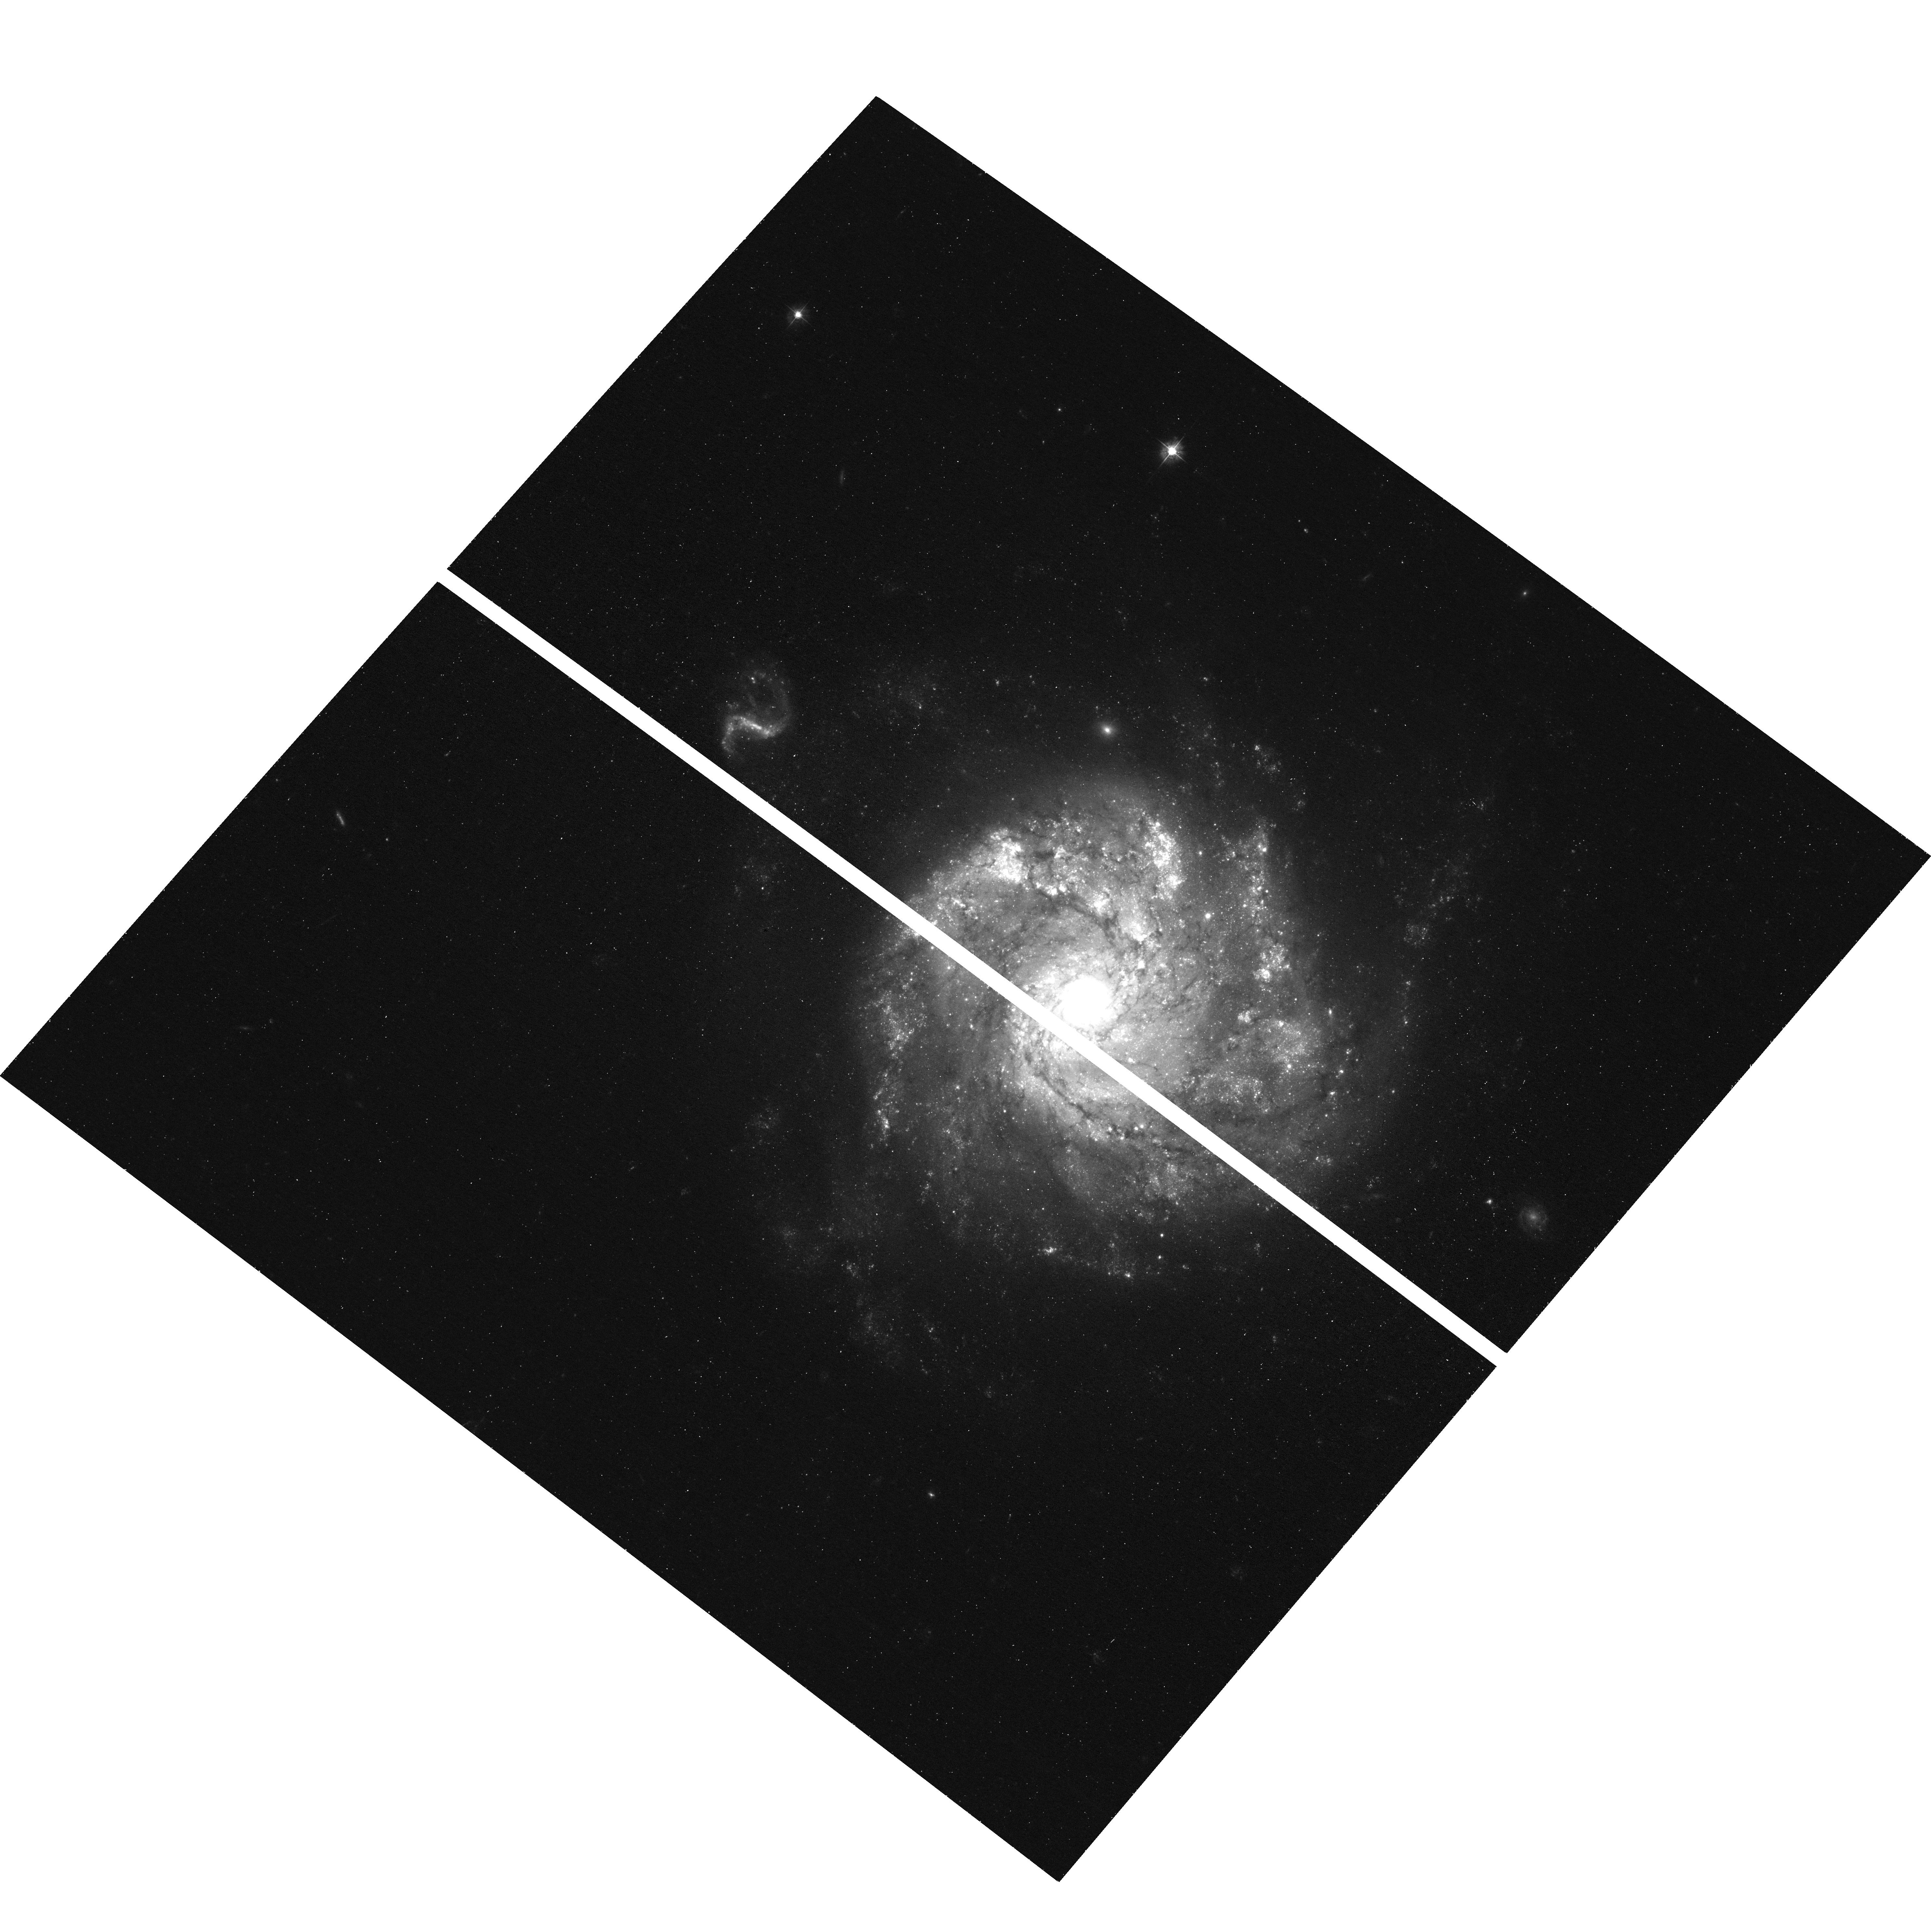
Target: SN-2012Z. Instrument: ACS/WFC. Filter: F435W. Exposure: 38 min. Observation ID: hst_17907_02_acs_wfc_f435w_jfjg02

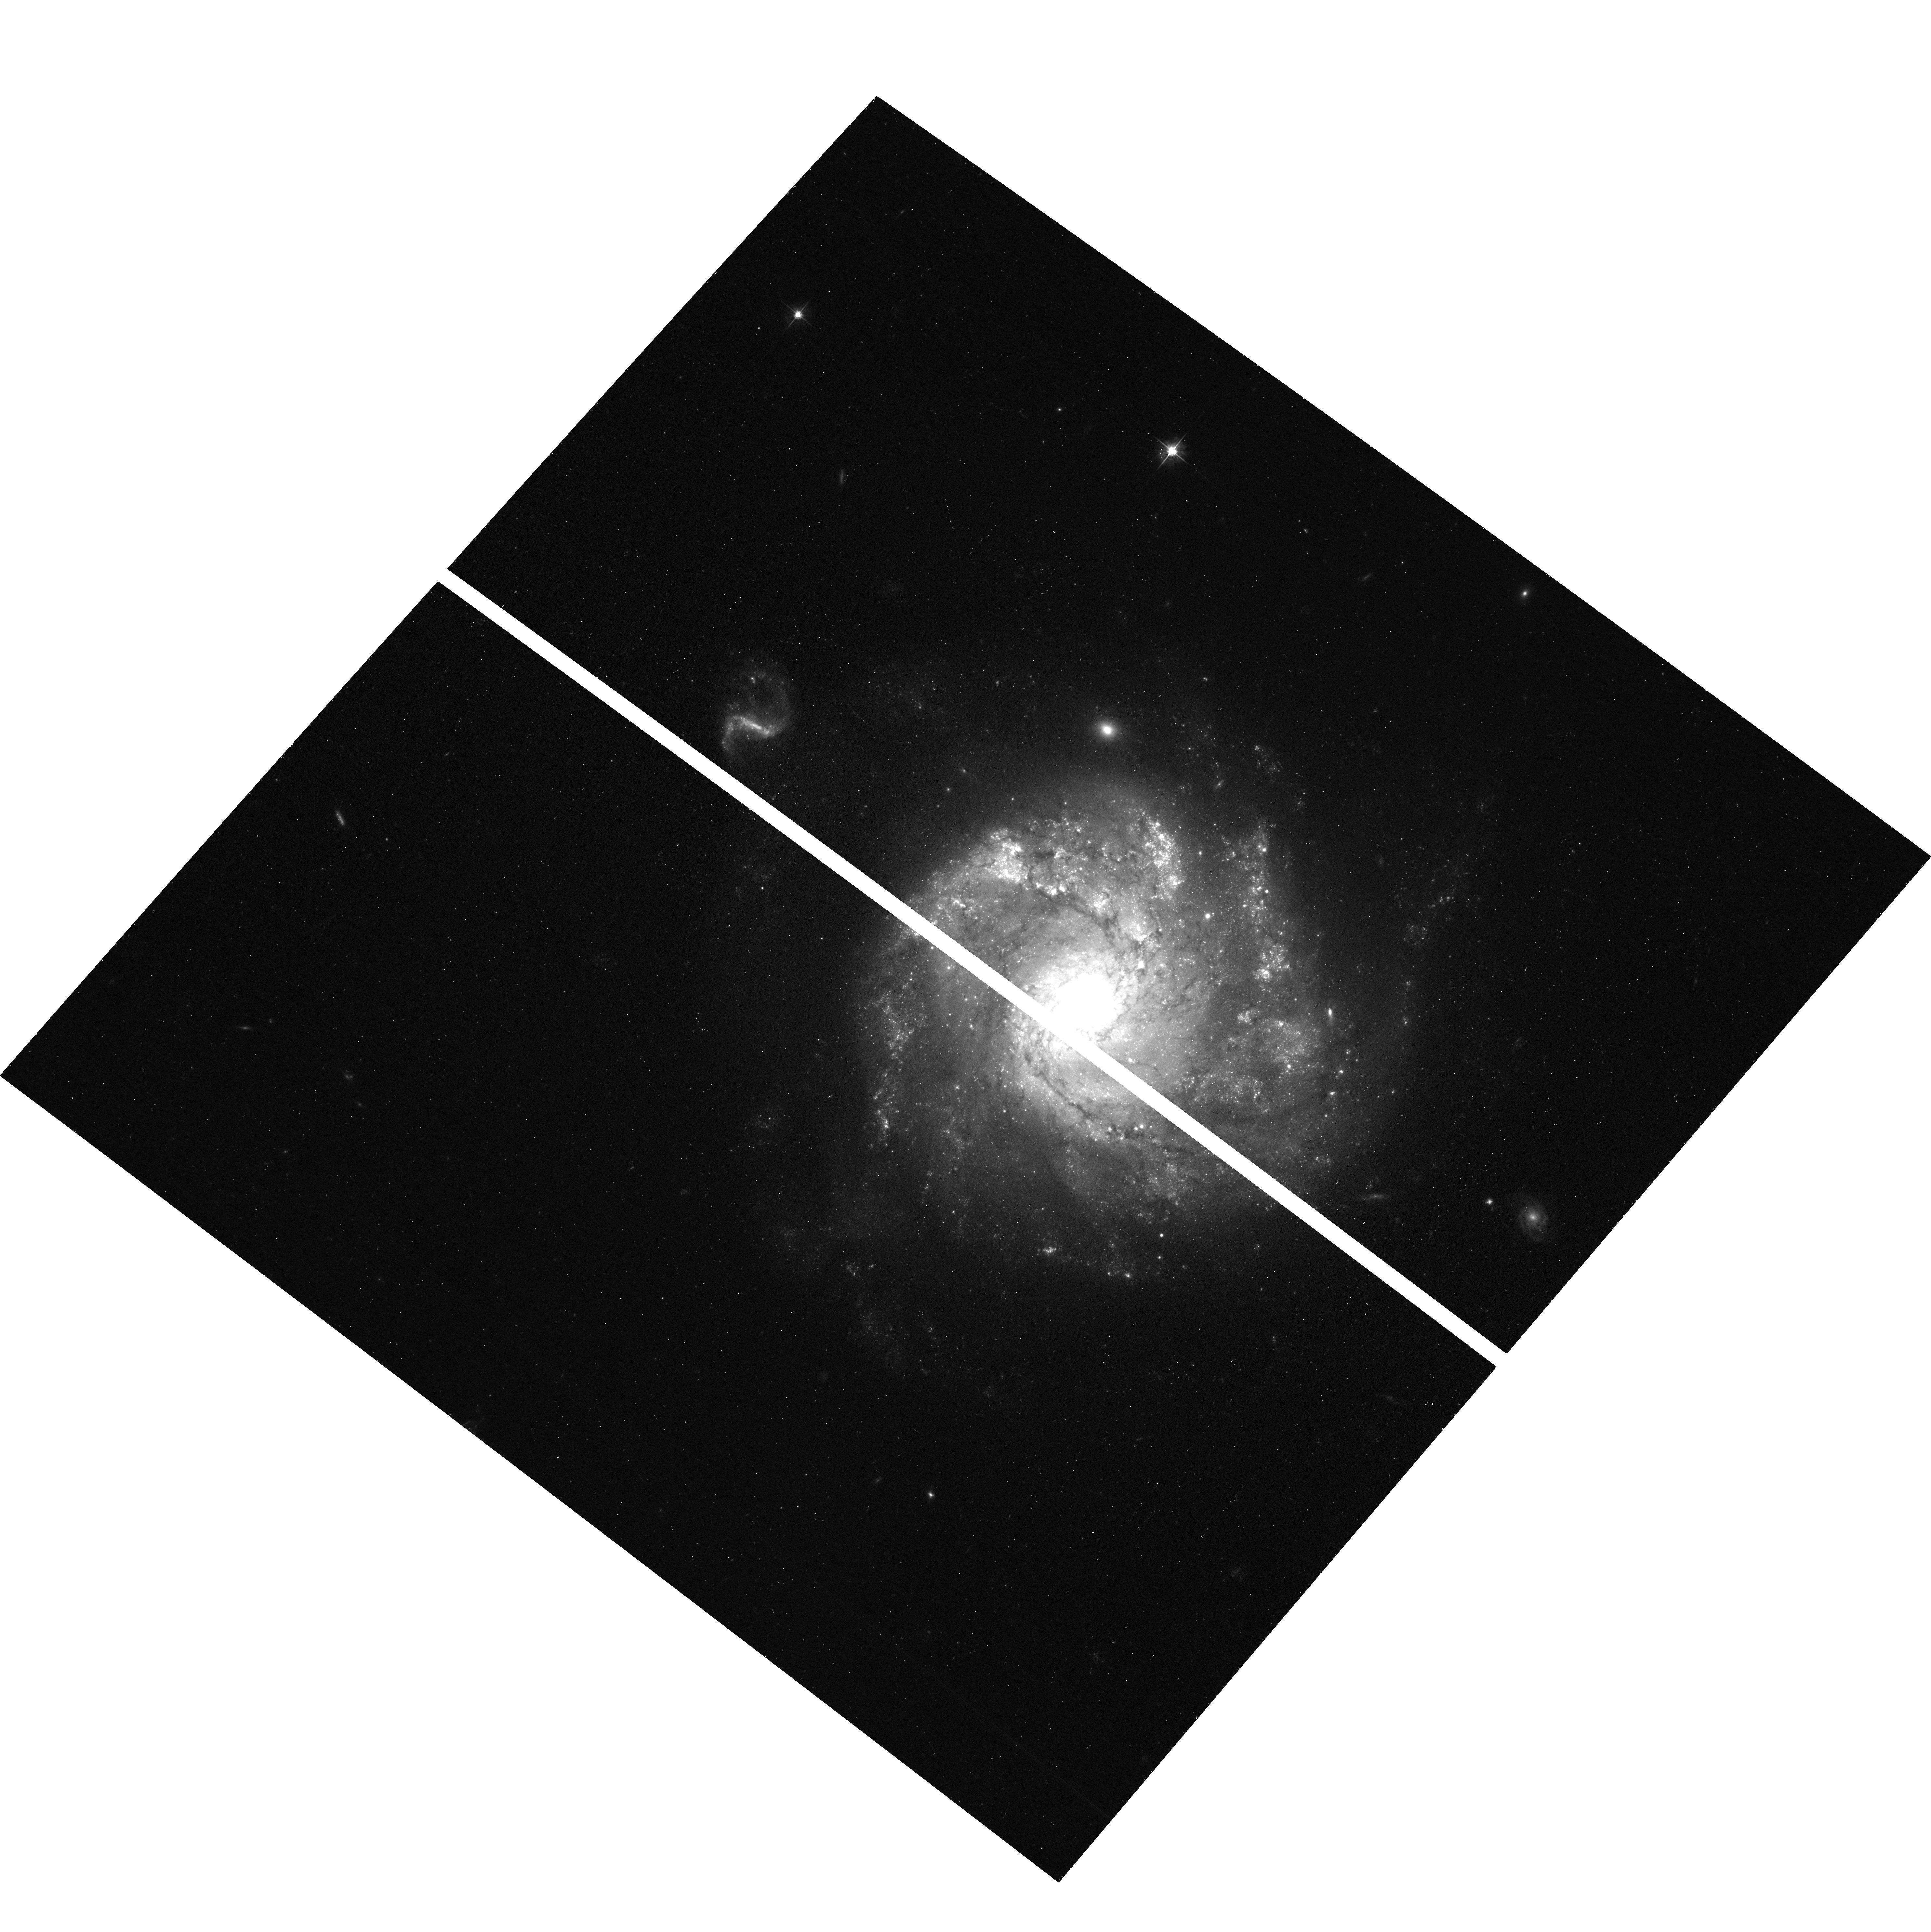
Target: SN-2012Z. Instrument: ACS/WFC. Filter: F555W. Exposure: 38 min. Observation ID: hst_17907_04_acs_wfc_f555w_jfjg04

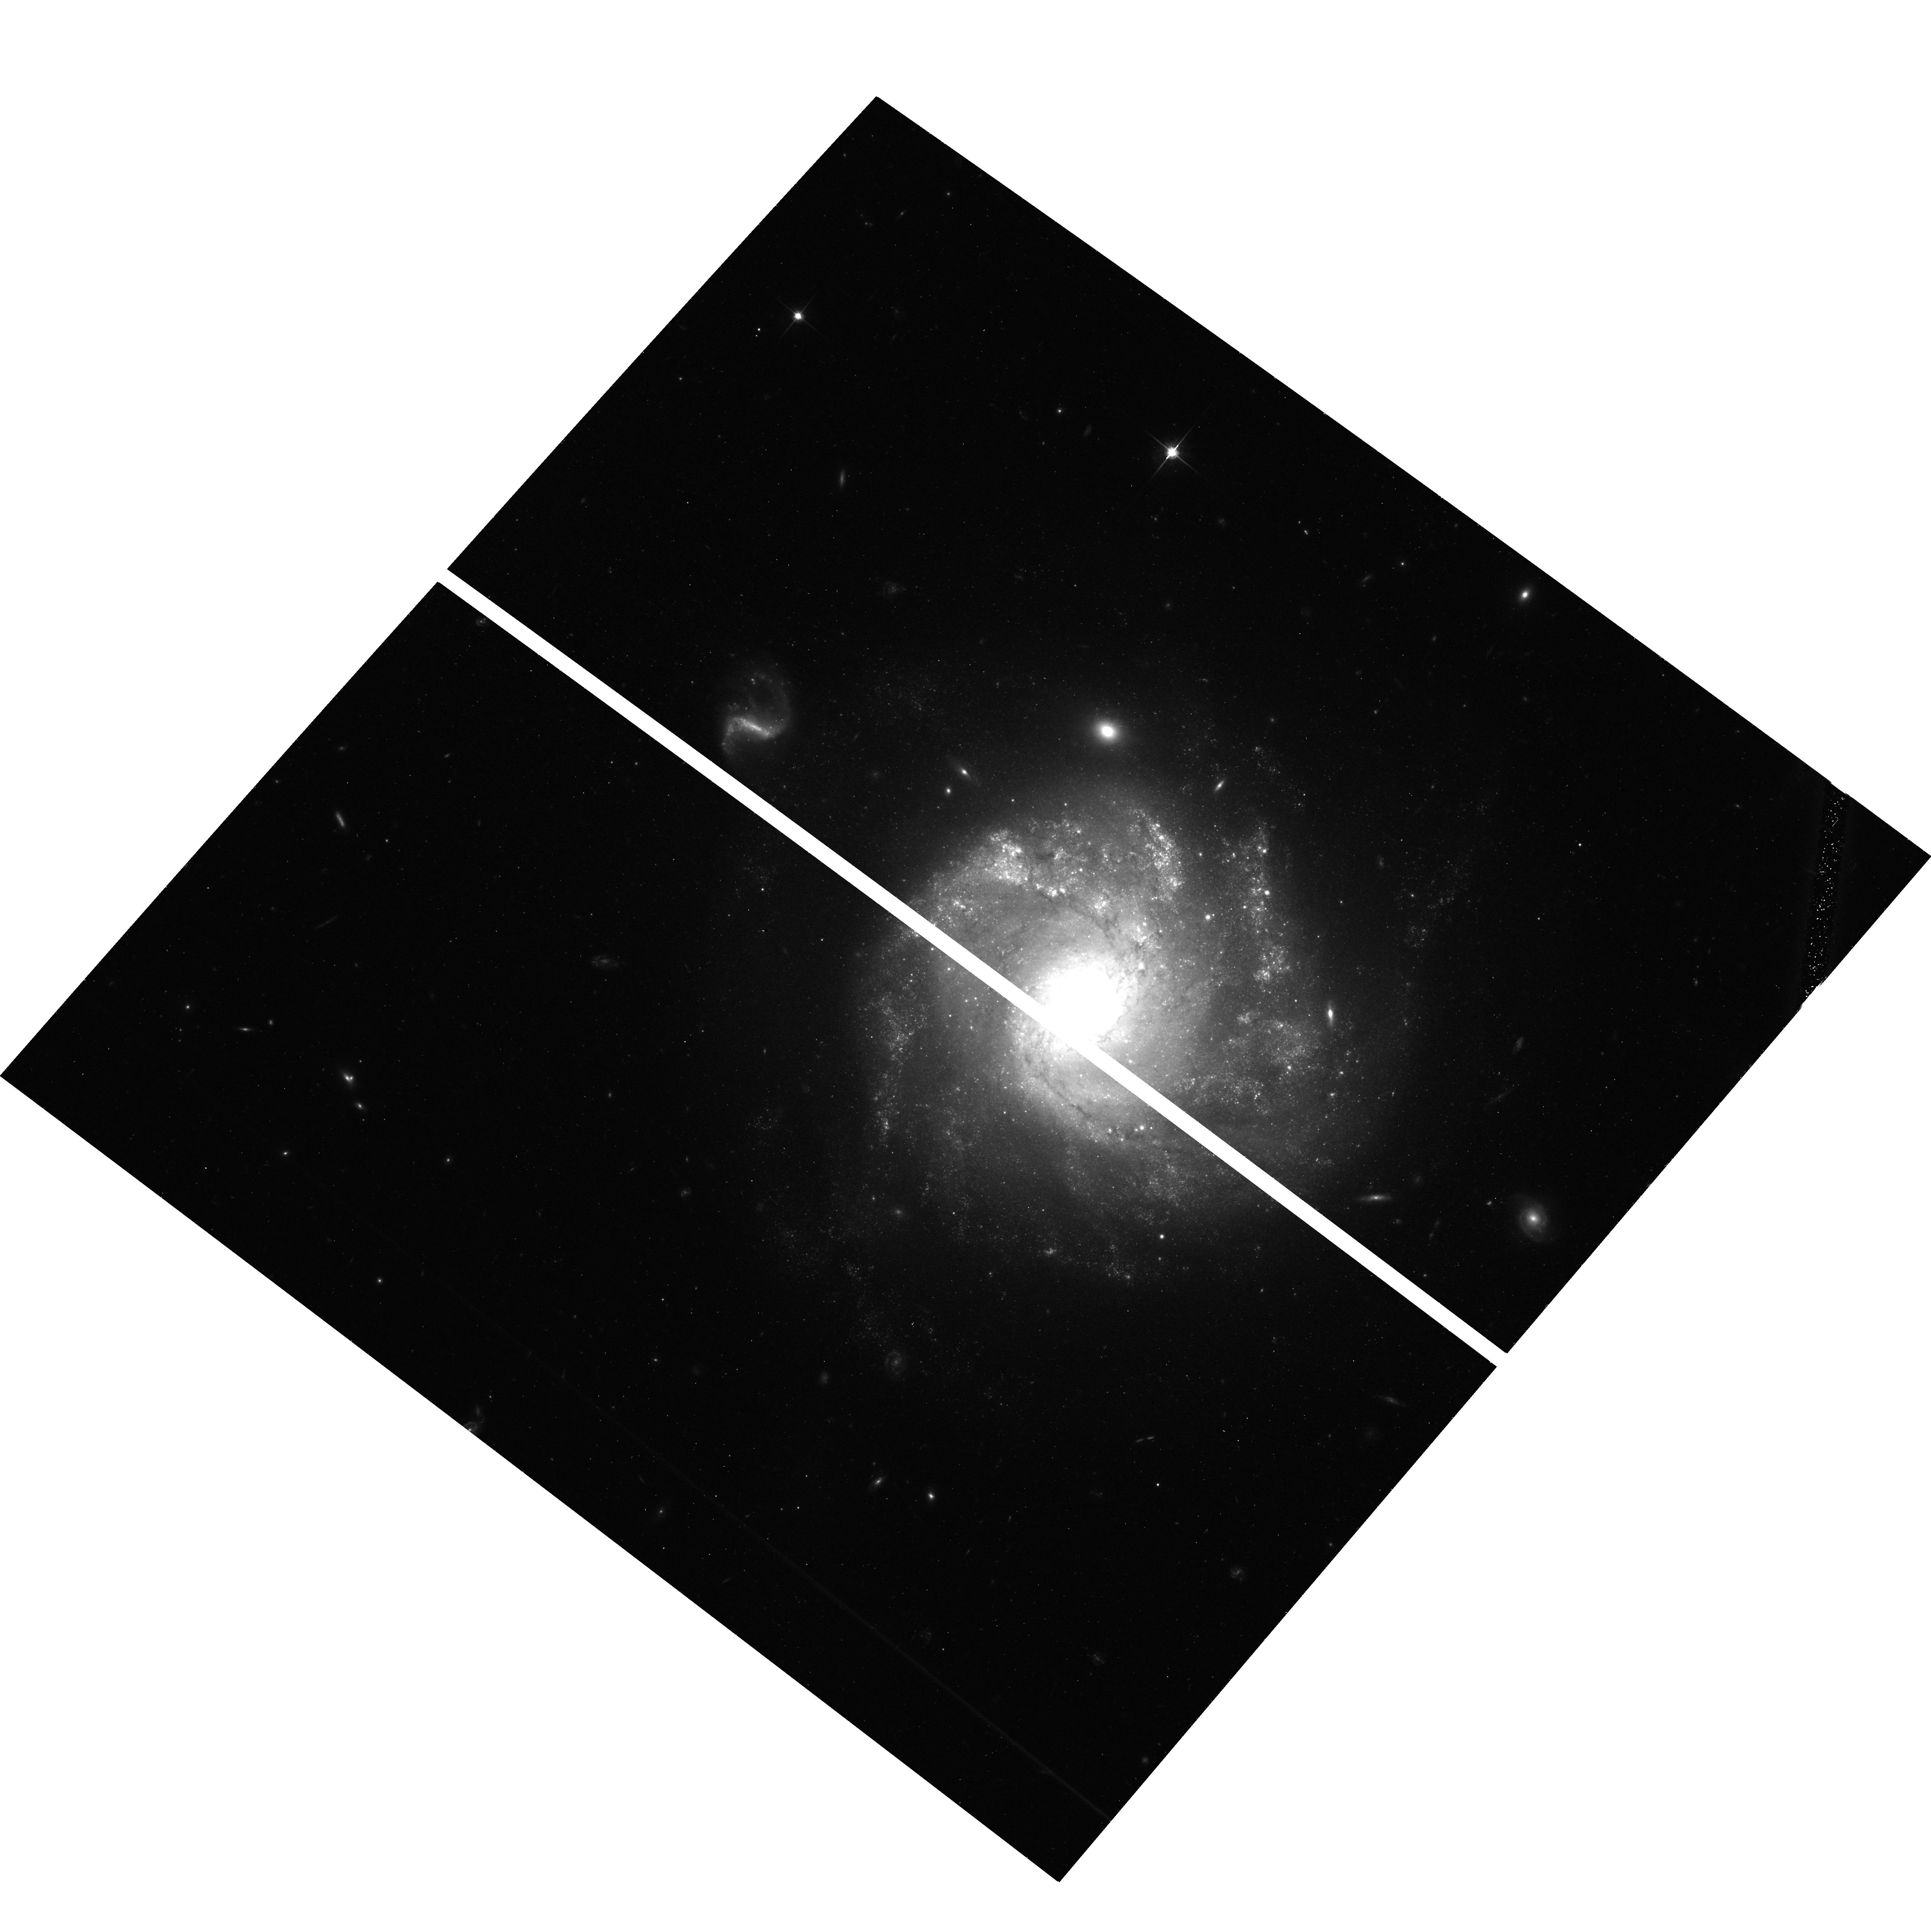
Target: SN-2012Z. Instrument: ACS/WFC. Filter: F814W. Exposure: 39 min. Observation ID: hst_17907_03_acs_wfc_f814w_jfjg03

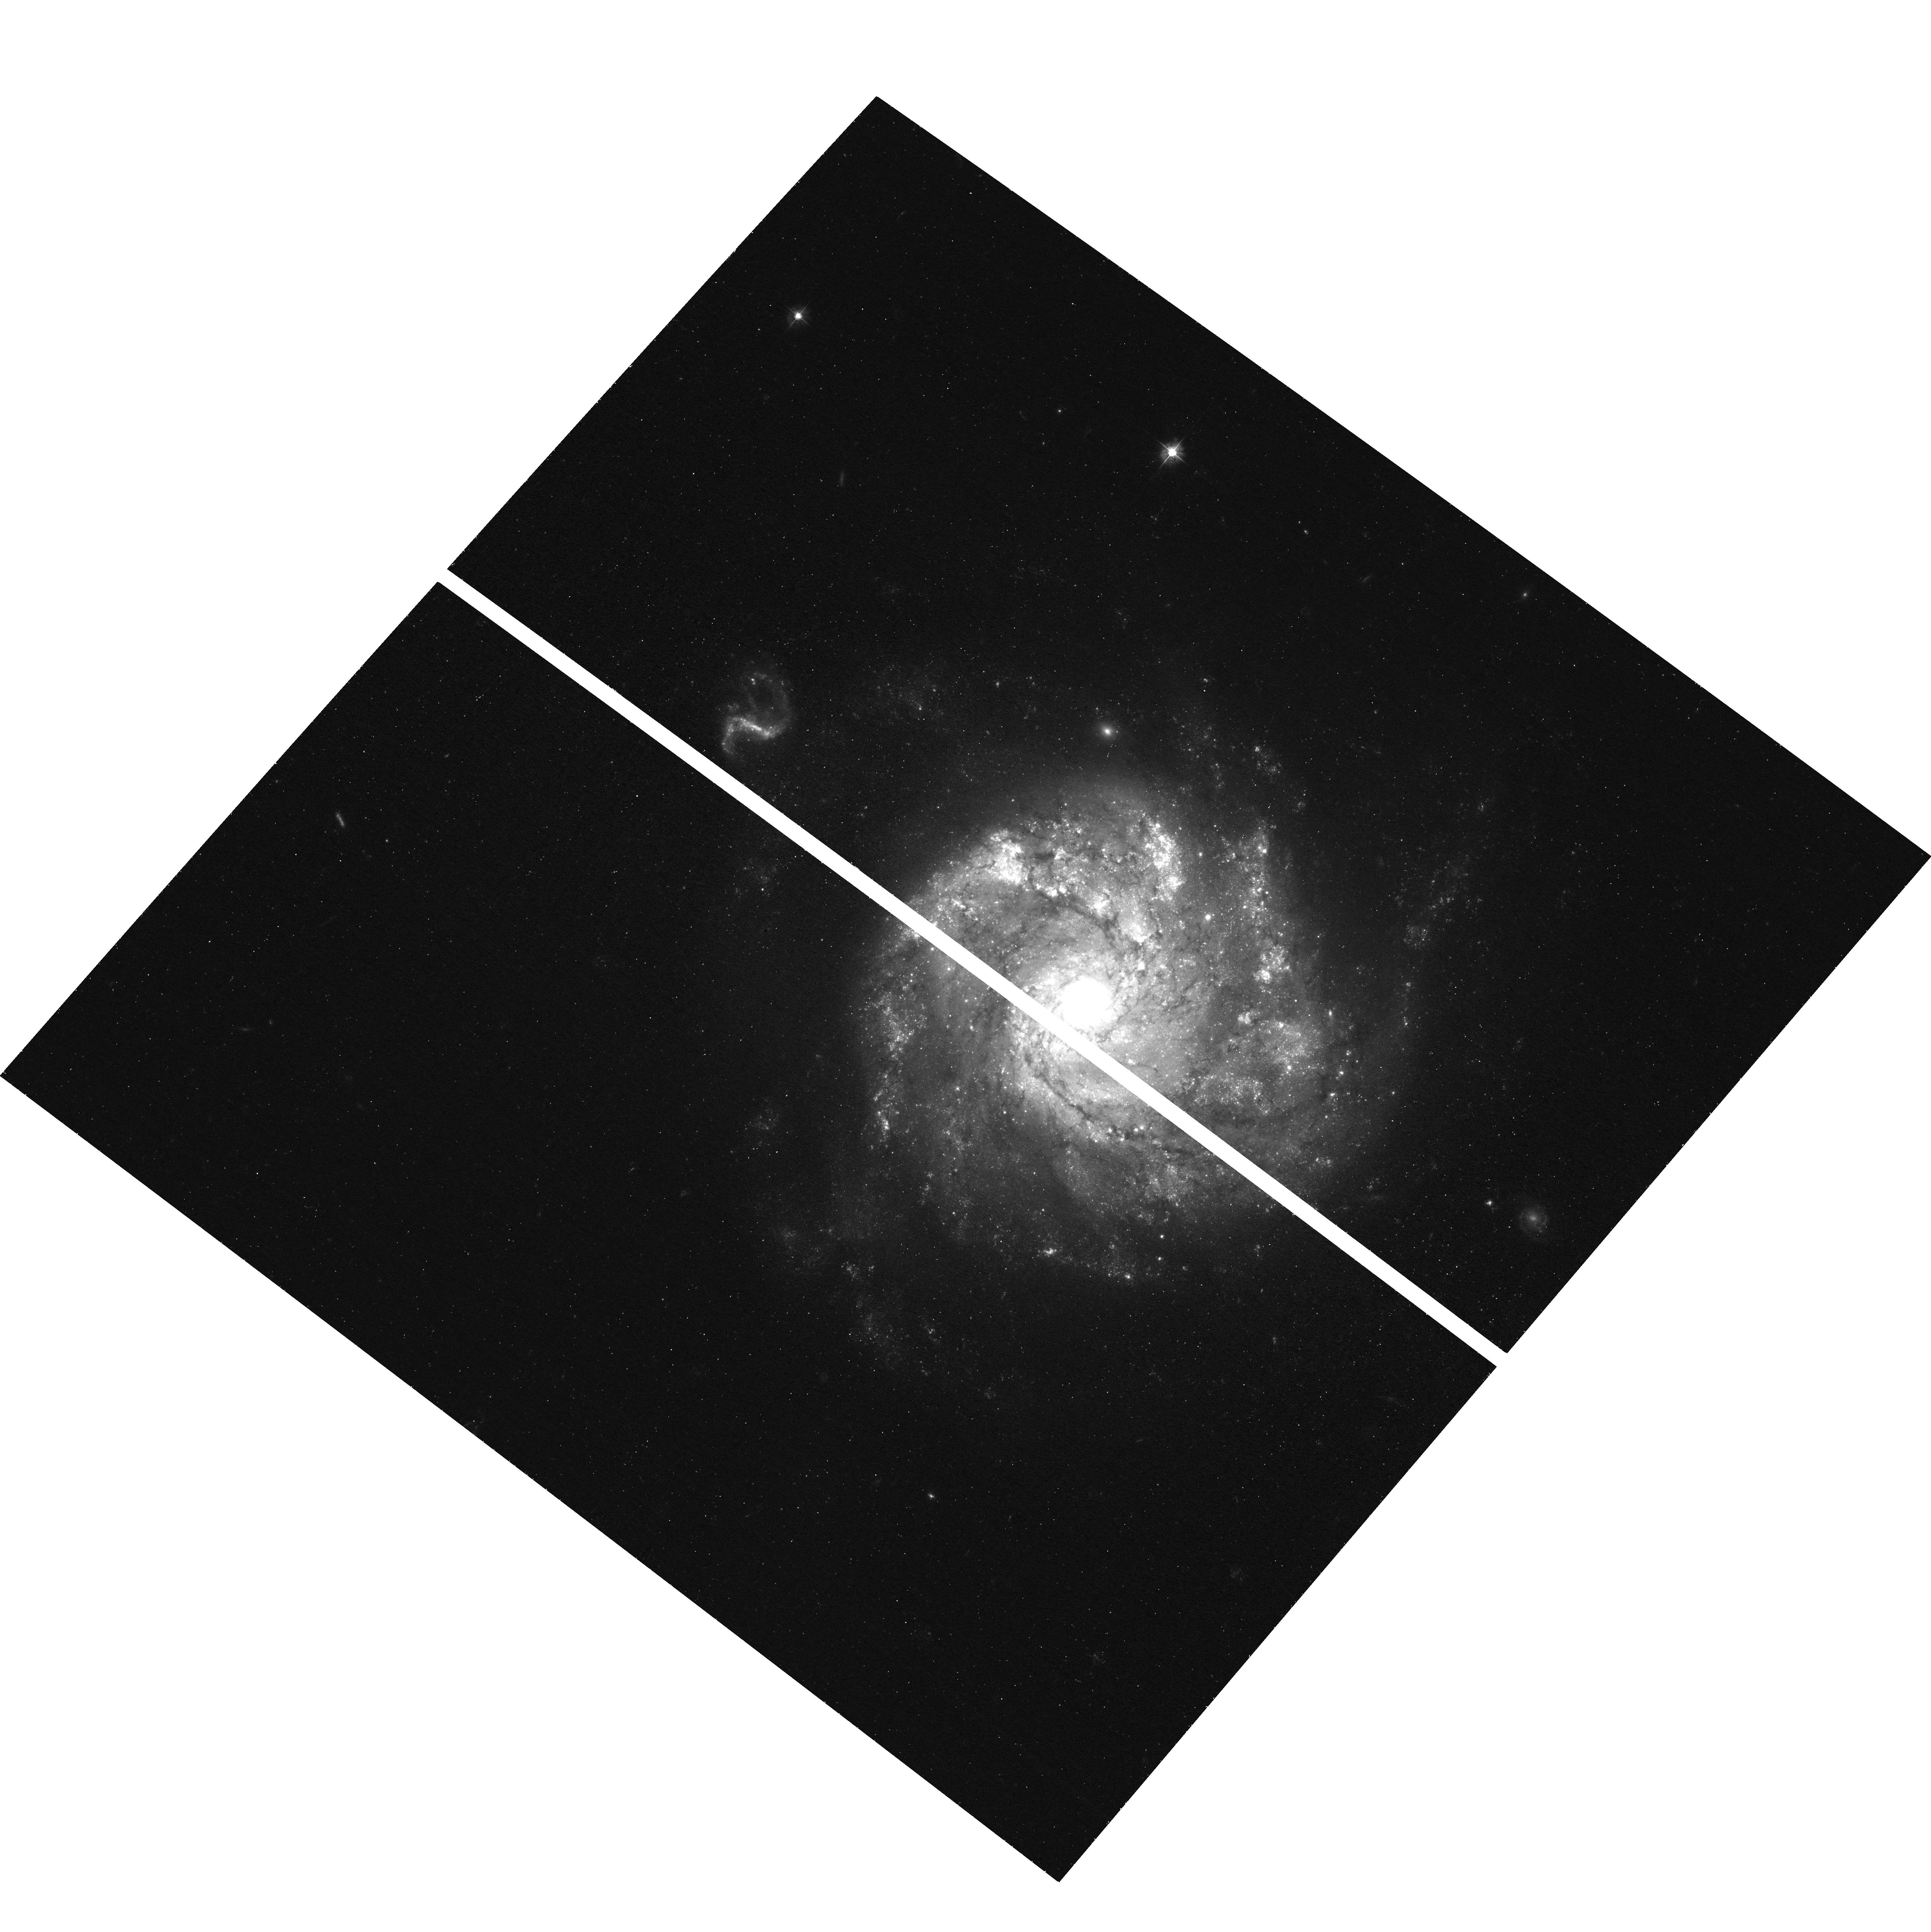
Target: SN-2012Z. Instrument: ACS/WFC. Filter: F435W. Exposure: 38 min. Observation ID: hst_17907_03_acs_wfc_f435w_jfjg03

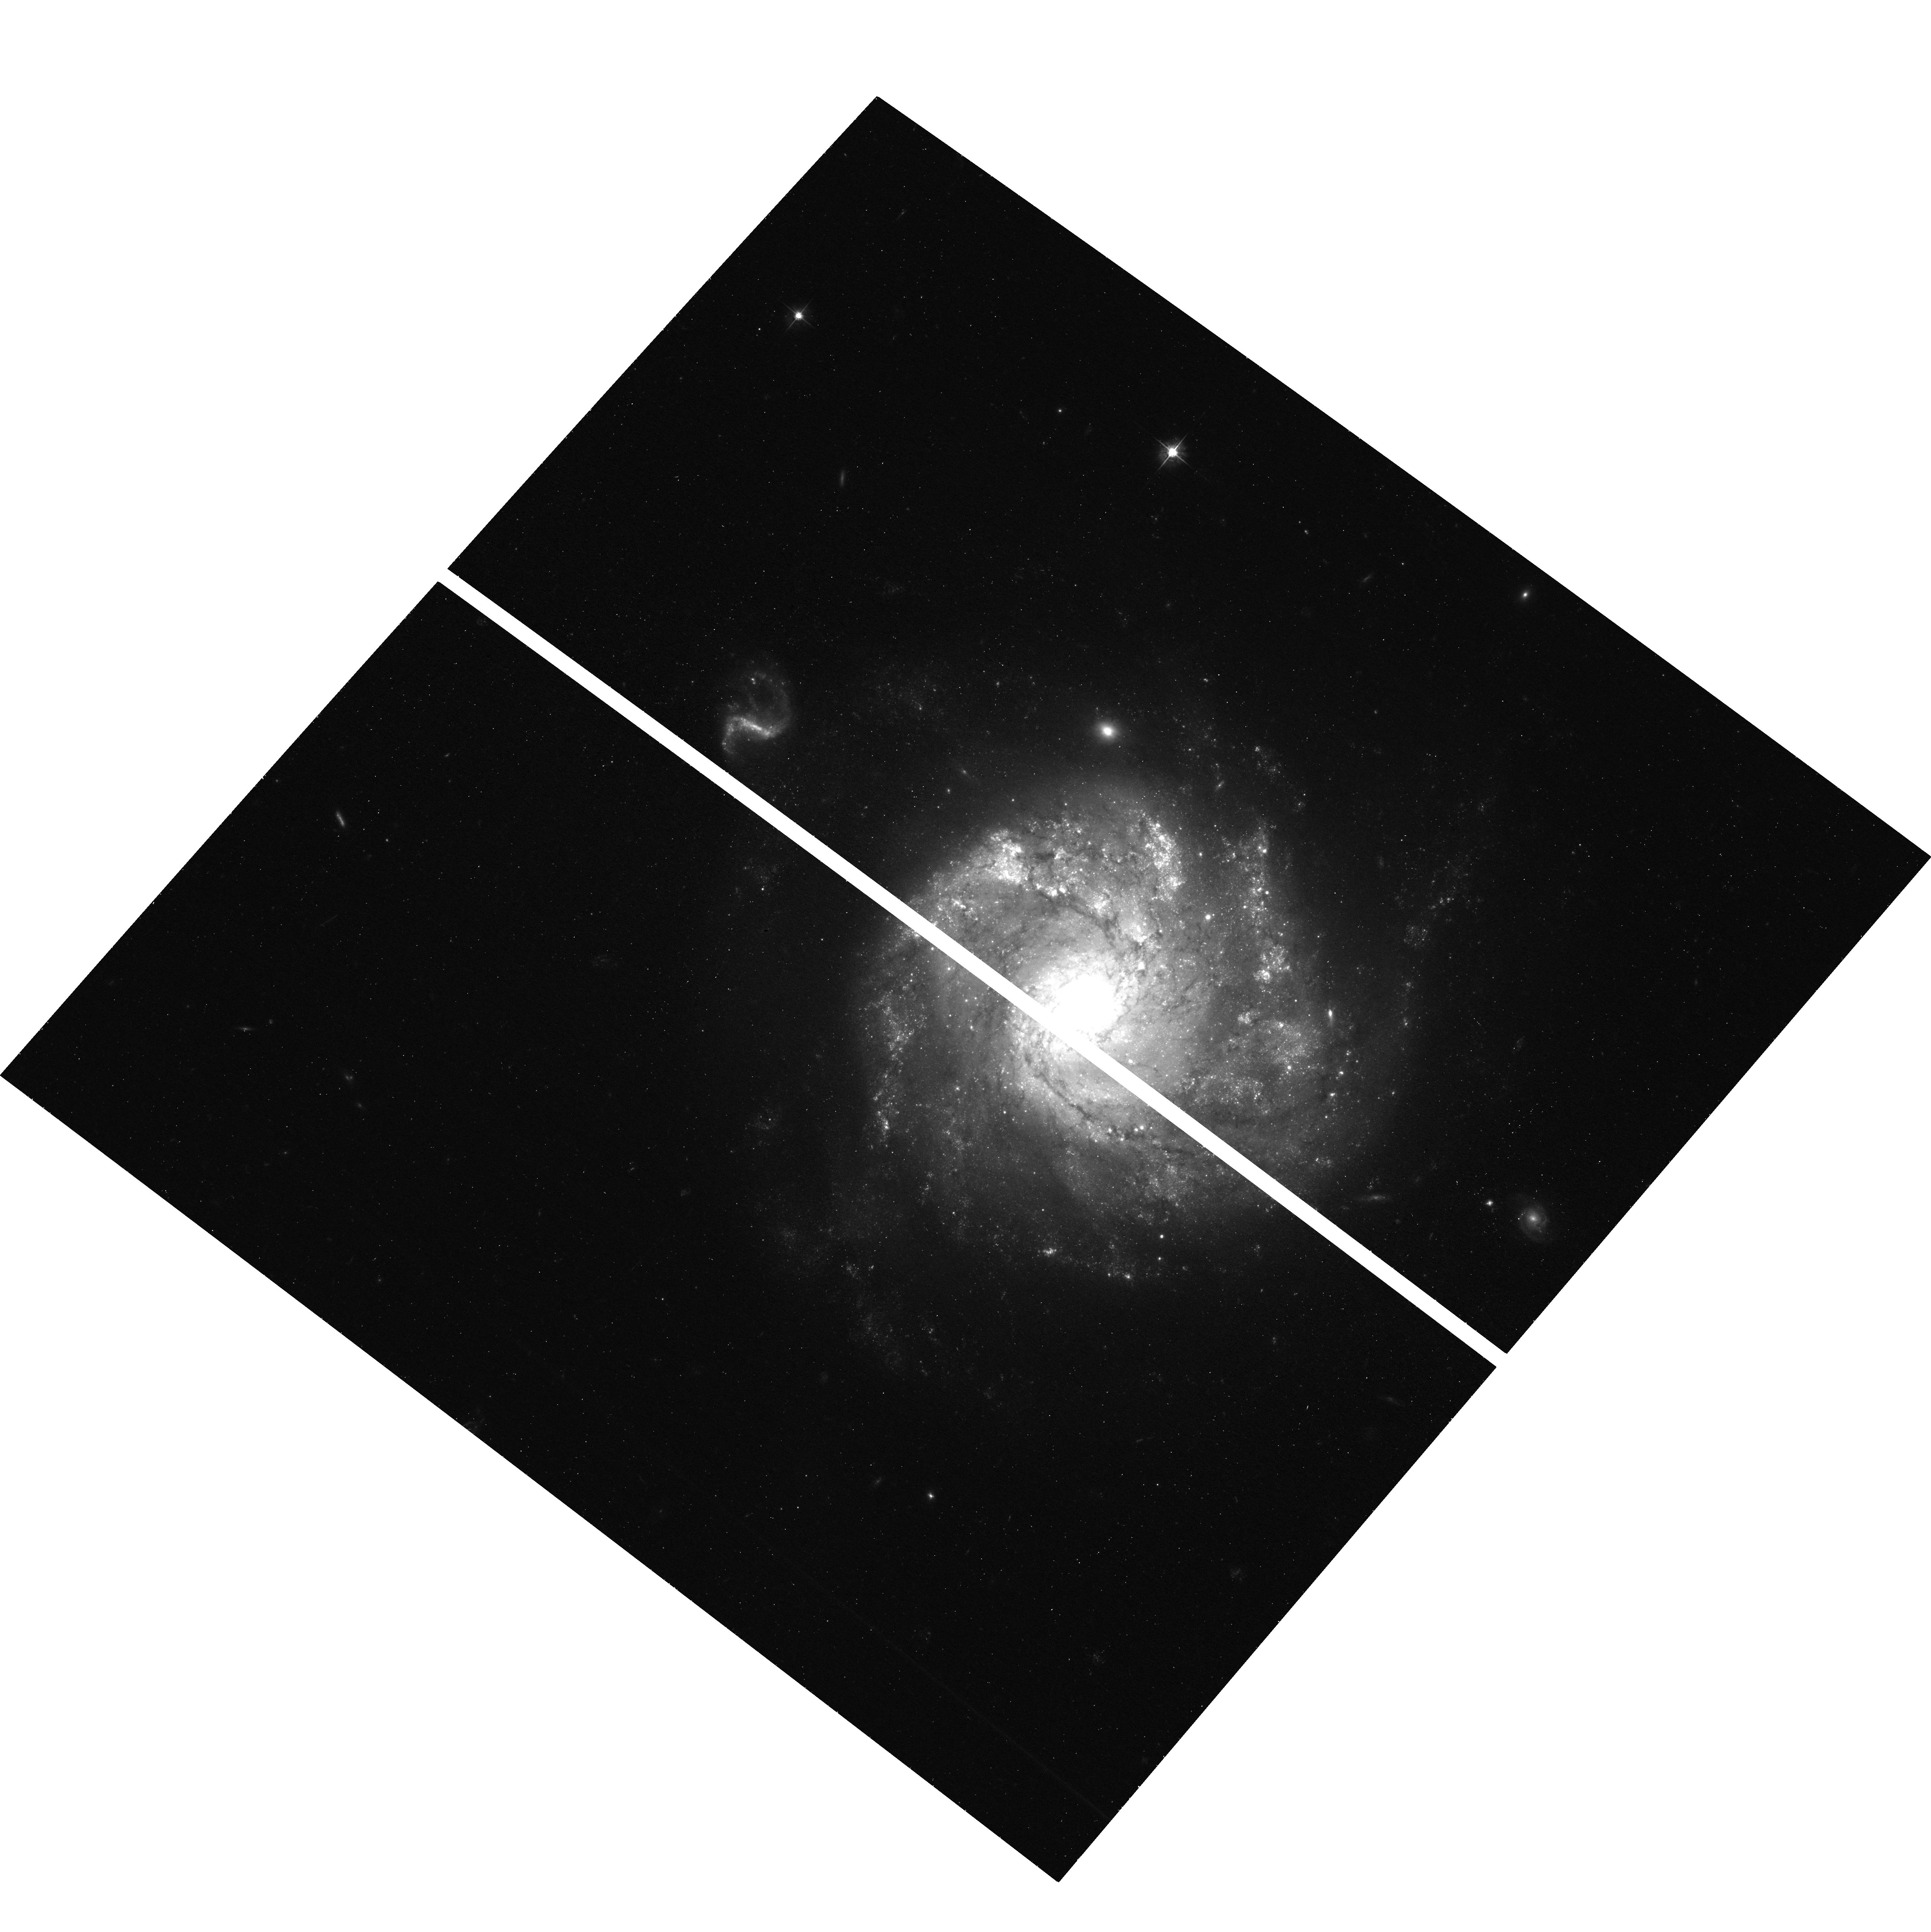
Target: SN-2012Z. Instrument: ACS/WFC. Filter: F555W. Exposure: 38 min. Observation ID: hst_17907_01_acs_wfc_f555w_jfjg01

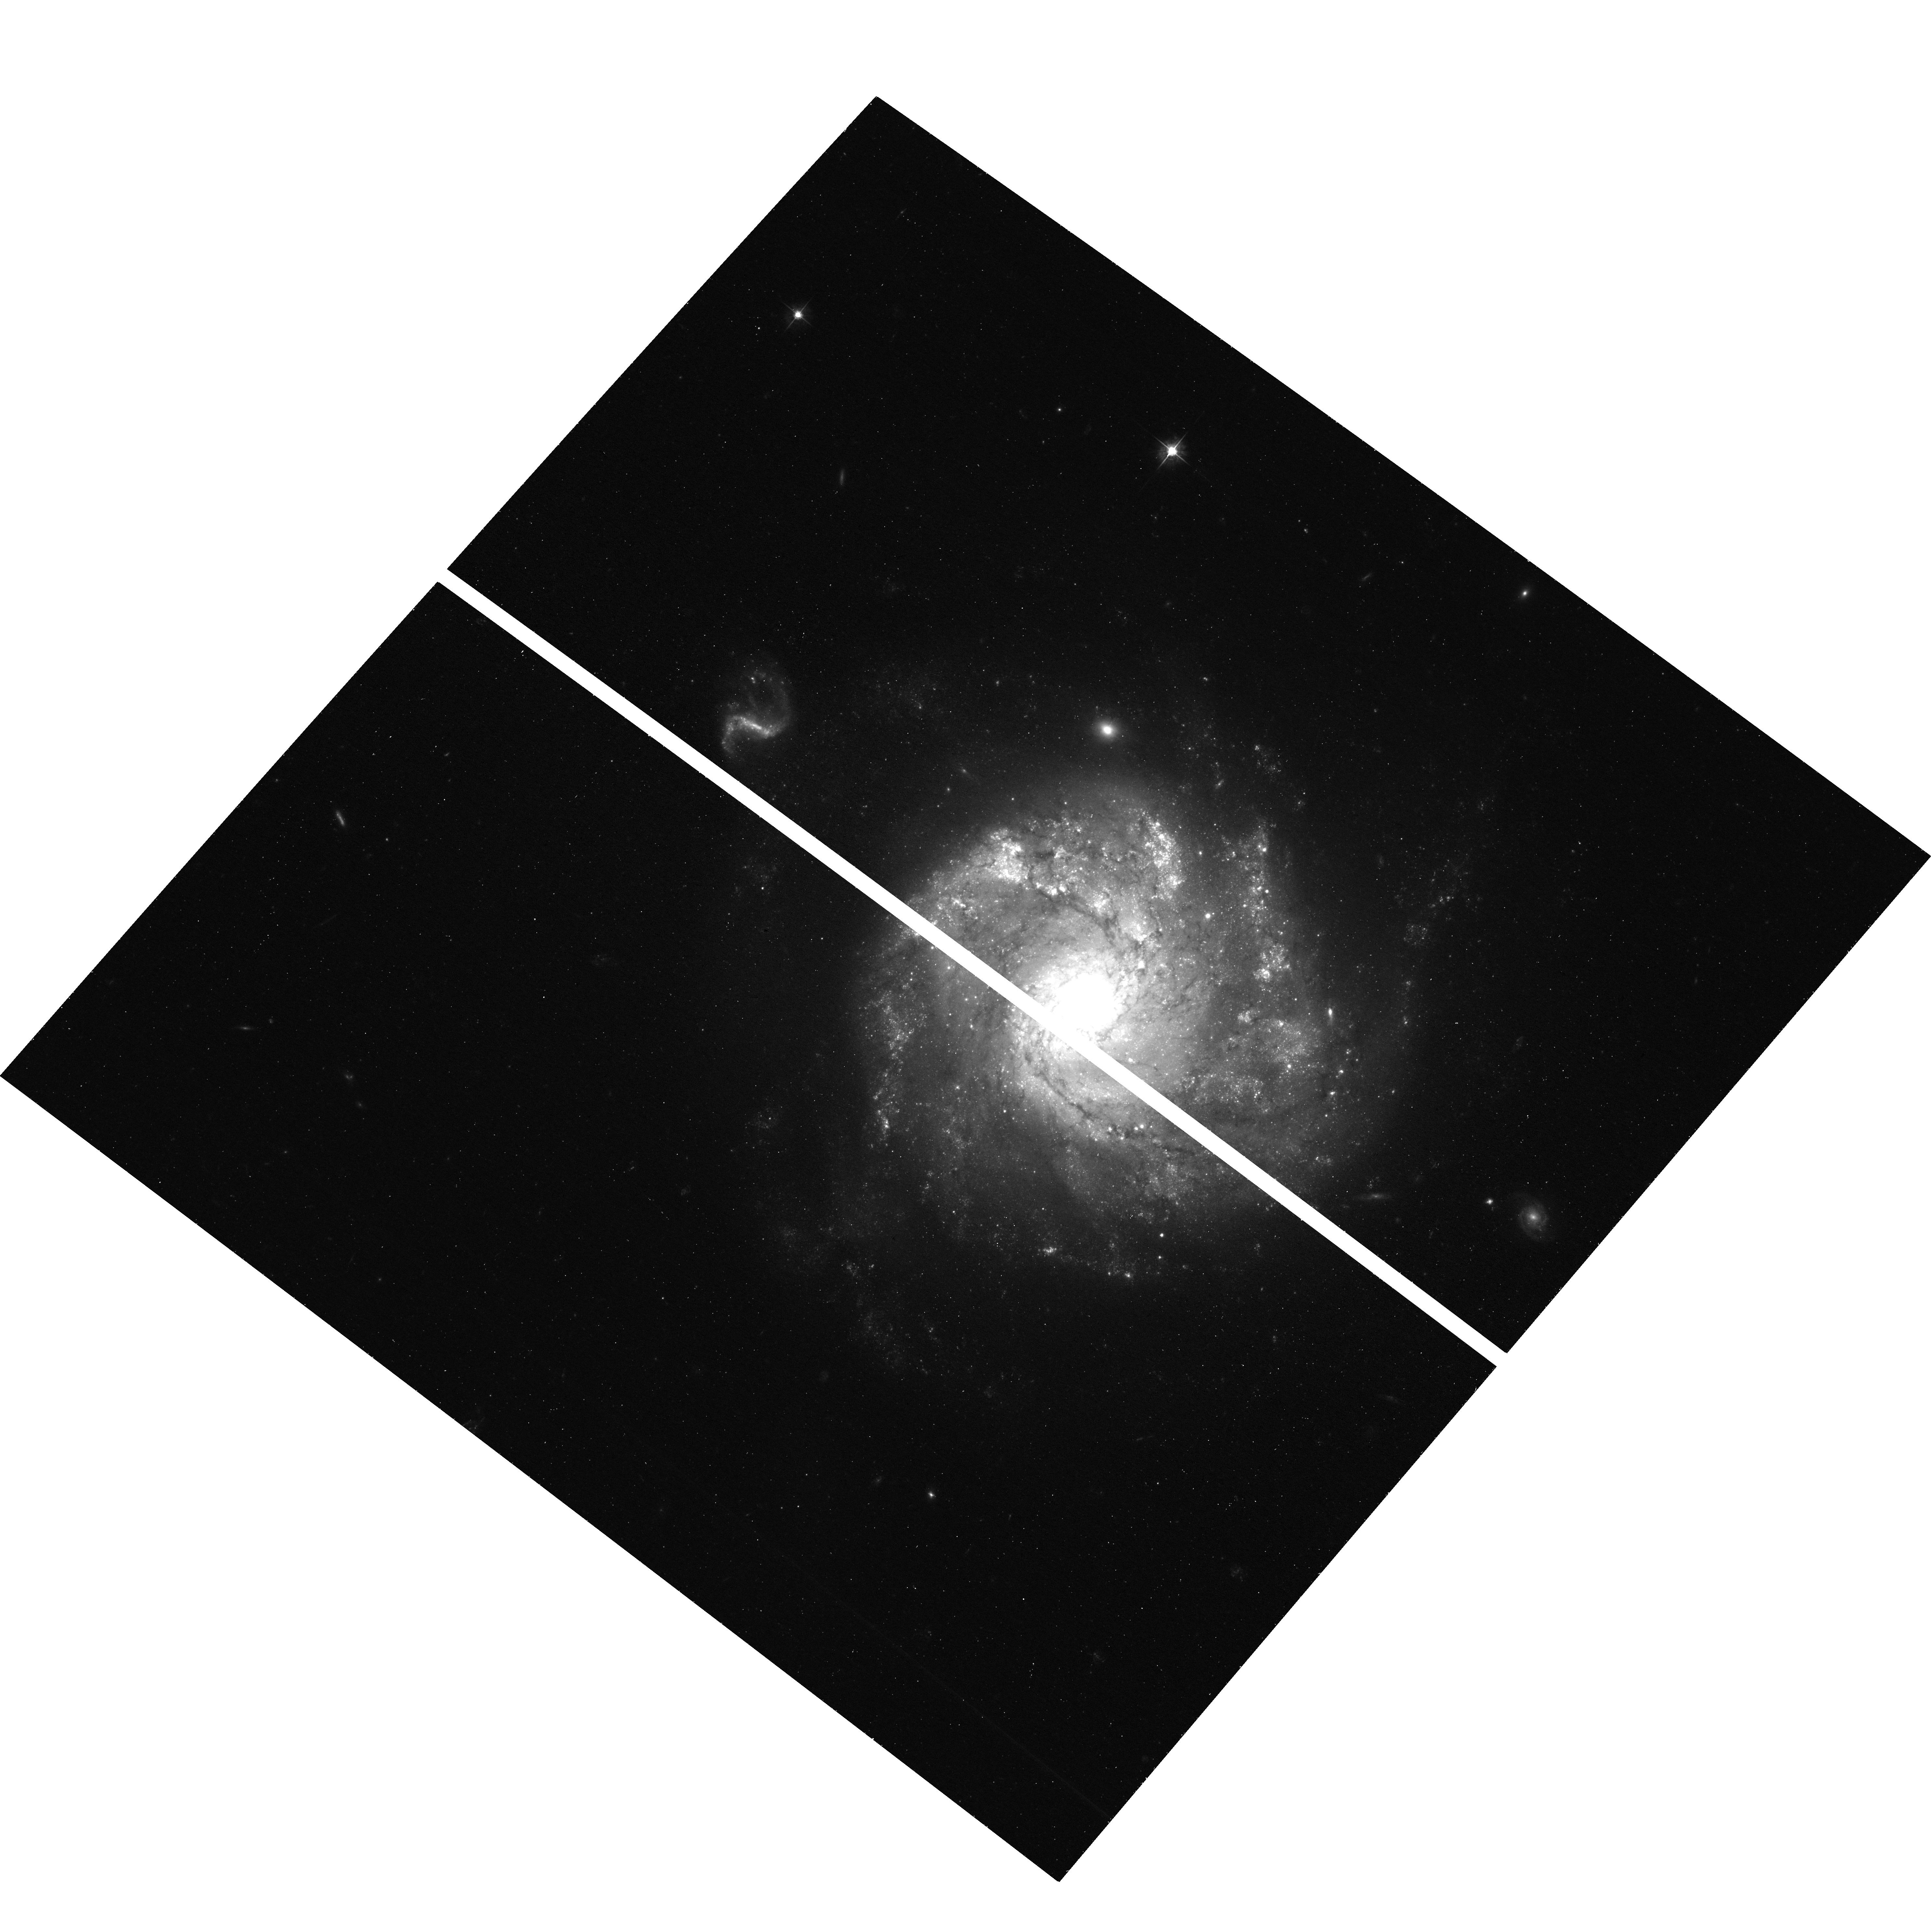
Target: SN-2012Z. Instrument: ACS/WFC. Filter: F555W. Exposure: 38 min. Observation ID: hst_17907_02_acs_wfc_f555w_jfjg02

One Last Time: HST/ACS Imaging of the Peculiar White Dwarf Supernova 2012Z (PI: Schwab, Michaela Grace)

Type Ia supernovae (SNe Ia) play a central role in cosmology, stellar evolution, and cosmic chemical enrichment. Nonetheless, their progenitors and explosion mechanisms remain uncertain. The classic model -- a Chandrasekhar-mass white dwarf (WD) accreting mass from a non-degenerate companion -- may not explain normal SNe Ia, but aligns well with observations of the peculiar Type Iax supernova (SN Iax) subclass. Intriguingly, pure deflagration (subsonic) explosion models of SNe Iax predict that the WD may not be completely disrupted, potentially leaving behind a bound remnant. SN Iax 2012Z offers an exceptional opportunity to stringently test this scenario. Deep pre-explosion HST ACS/WFC imaging of its host galaxy, NGC 1309, revealed a luminous, blue helium star thought to be the companion of the exploding WD. Subsequent ACS/WFC imaging at the location of SN 2012Z in 2016 and 2019 revealed that, remarkably, this source is still visible with a persistent flux excess beyond that expected from the companion star alone. We propose one final ACS/WFC observation, six years after the last, allowing for image subtraction to conclusively determine whether this mysterious flux excess originates from a bound remnant driving a radioactive wind or from shock-heating of the ejecta-blasted companion star. This observation will cement the legacy of HST in elucidating the origins of SNe Iax.